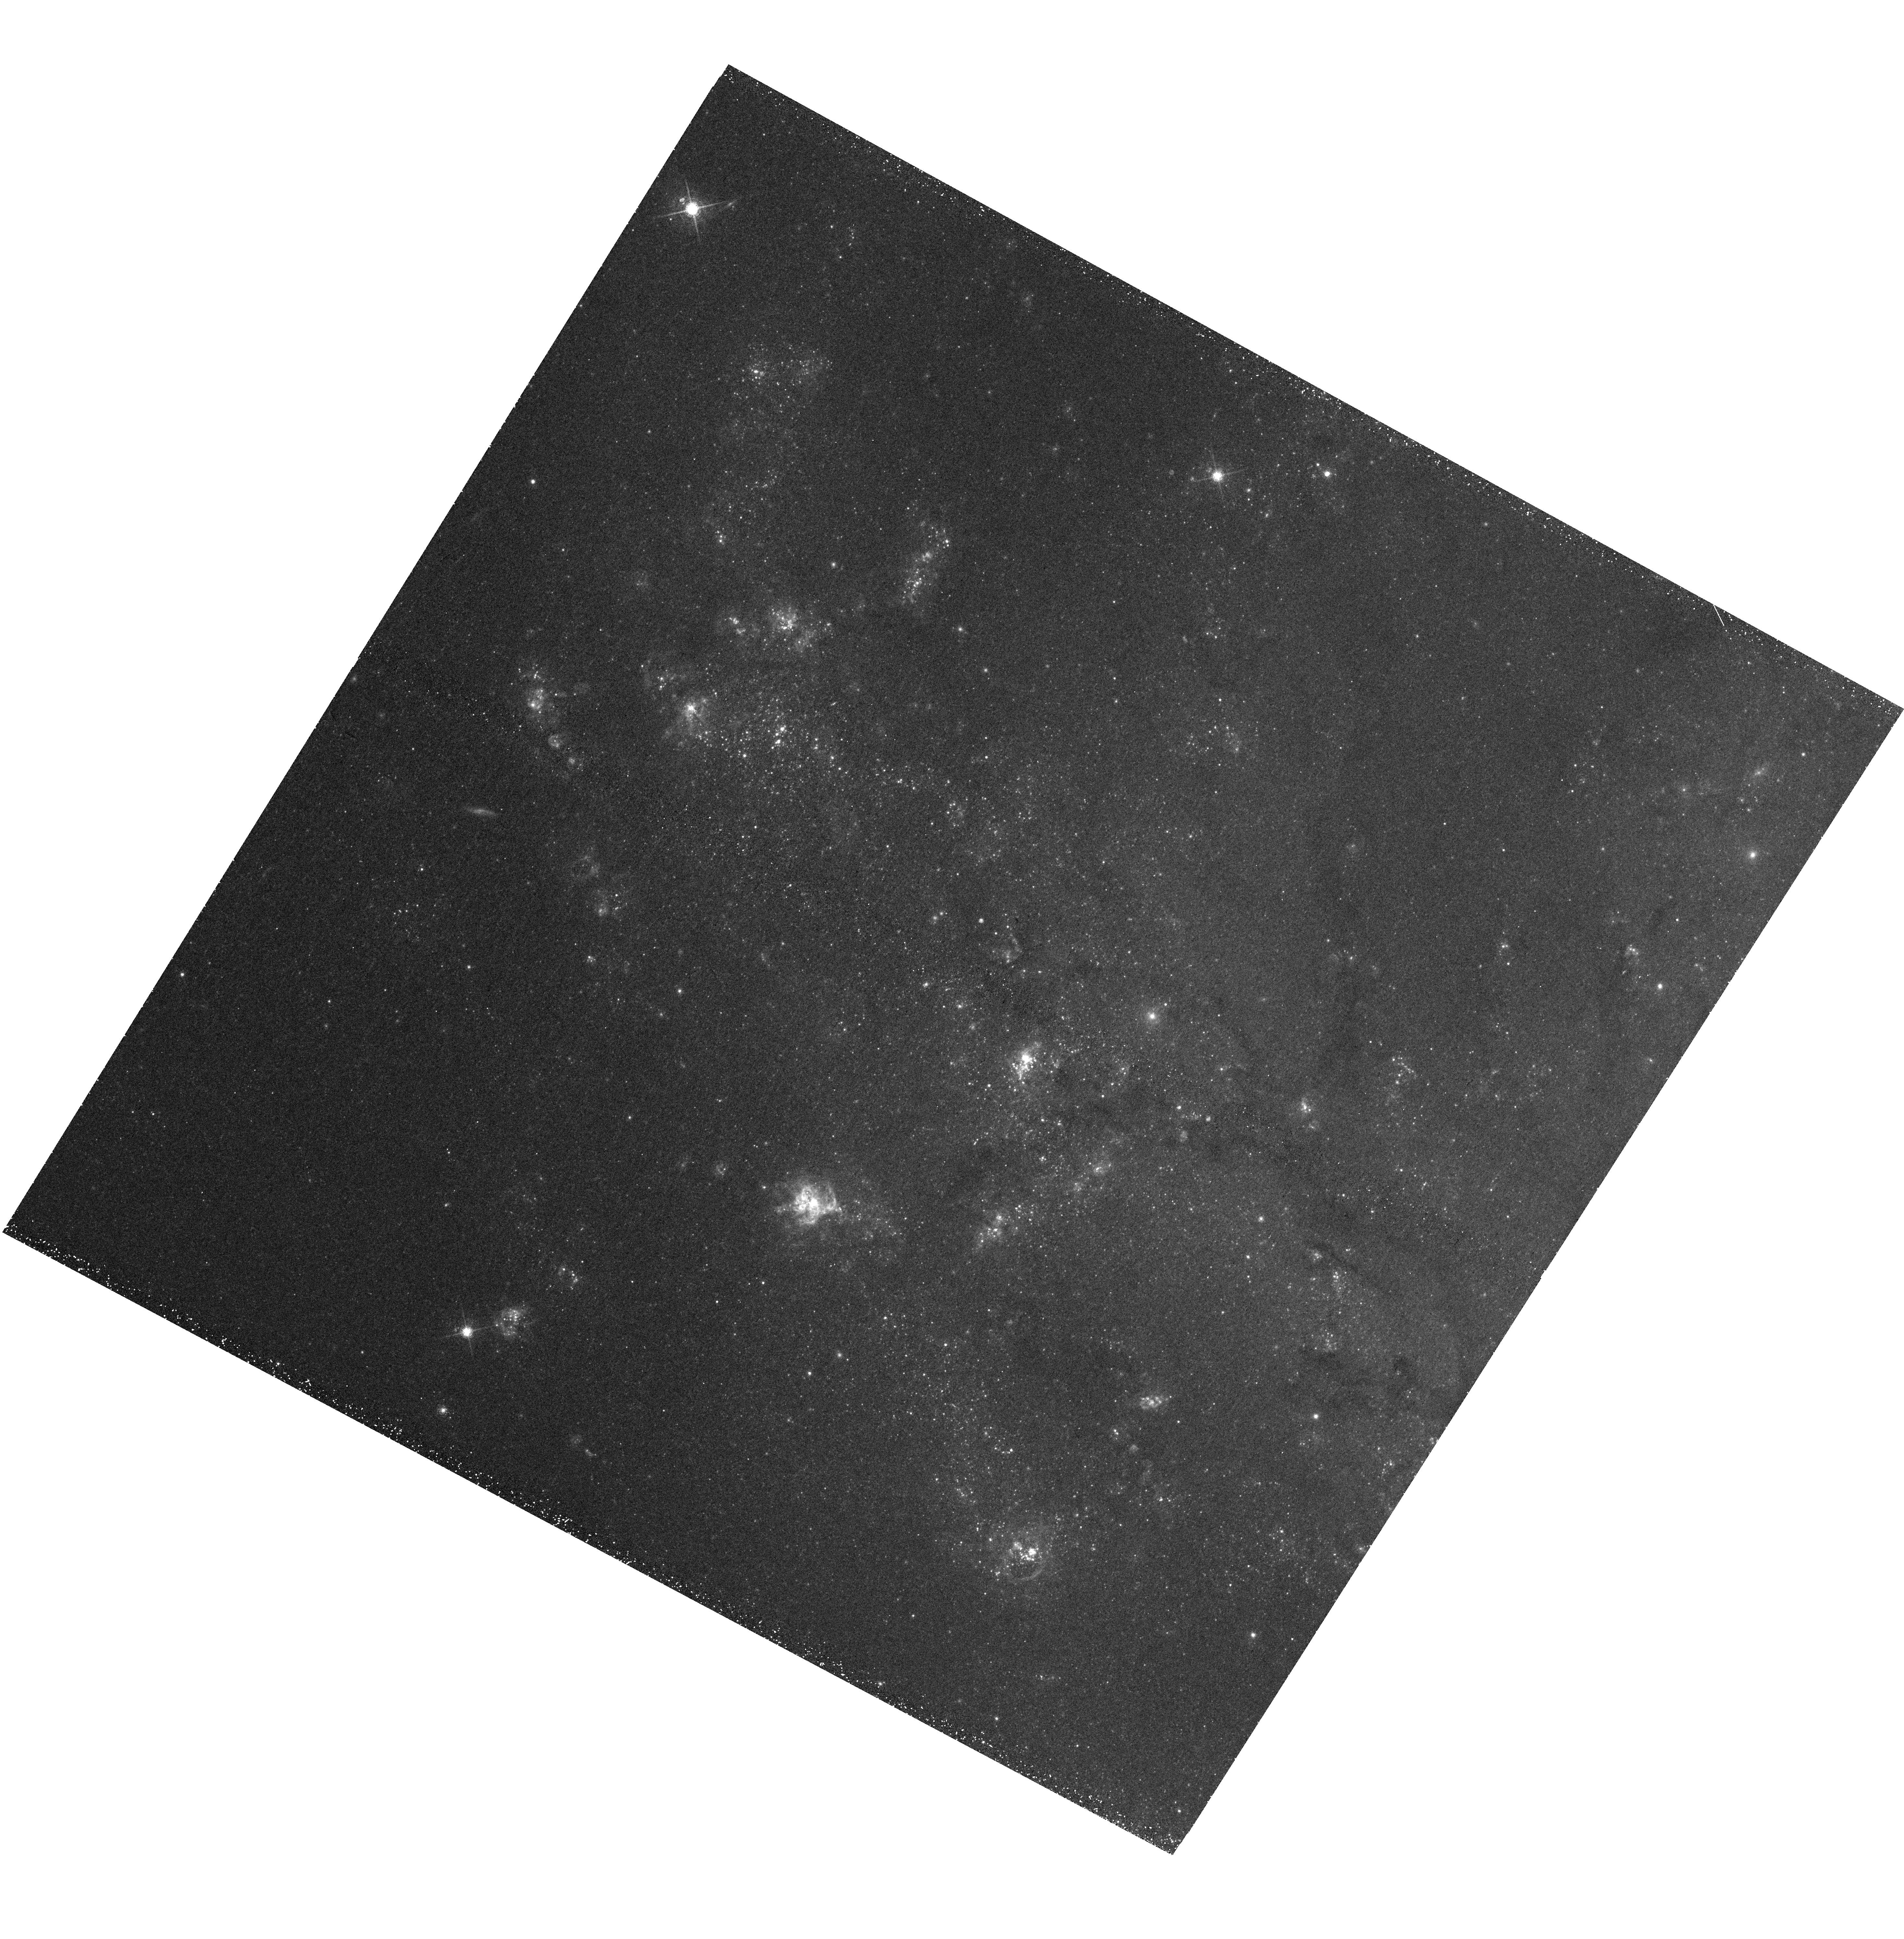
Target: M101-ACS5-NEW. Instrument: WFC3/UVIS. Filter: F673N. Exposure: 43 min. Observation ID: hst_13361_01_wfc3_uvis_f673n_icae01

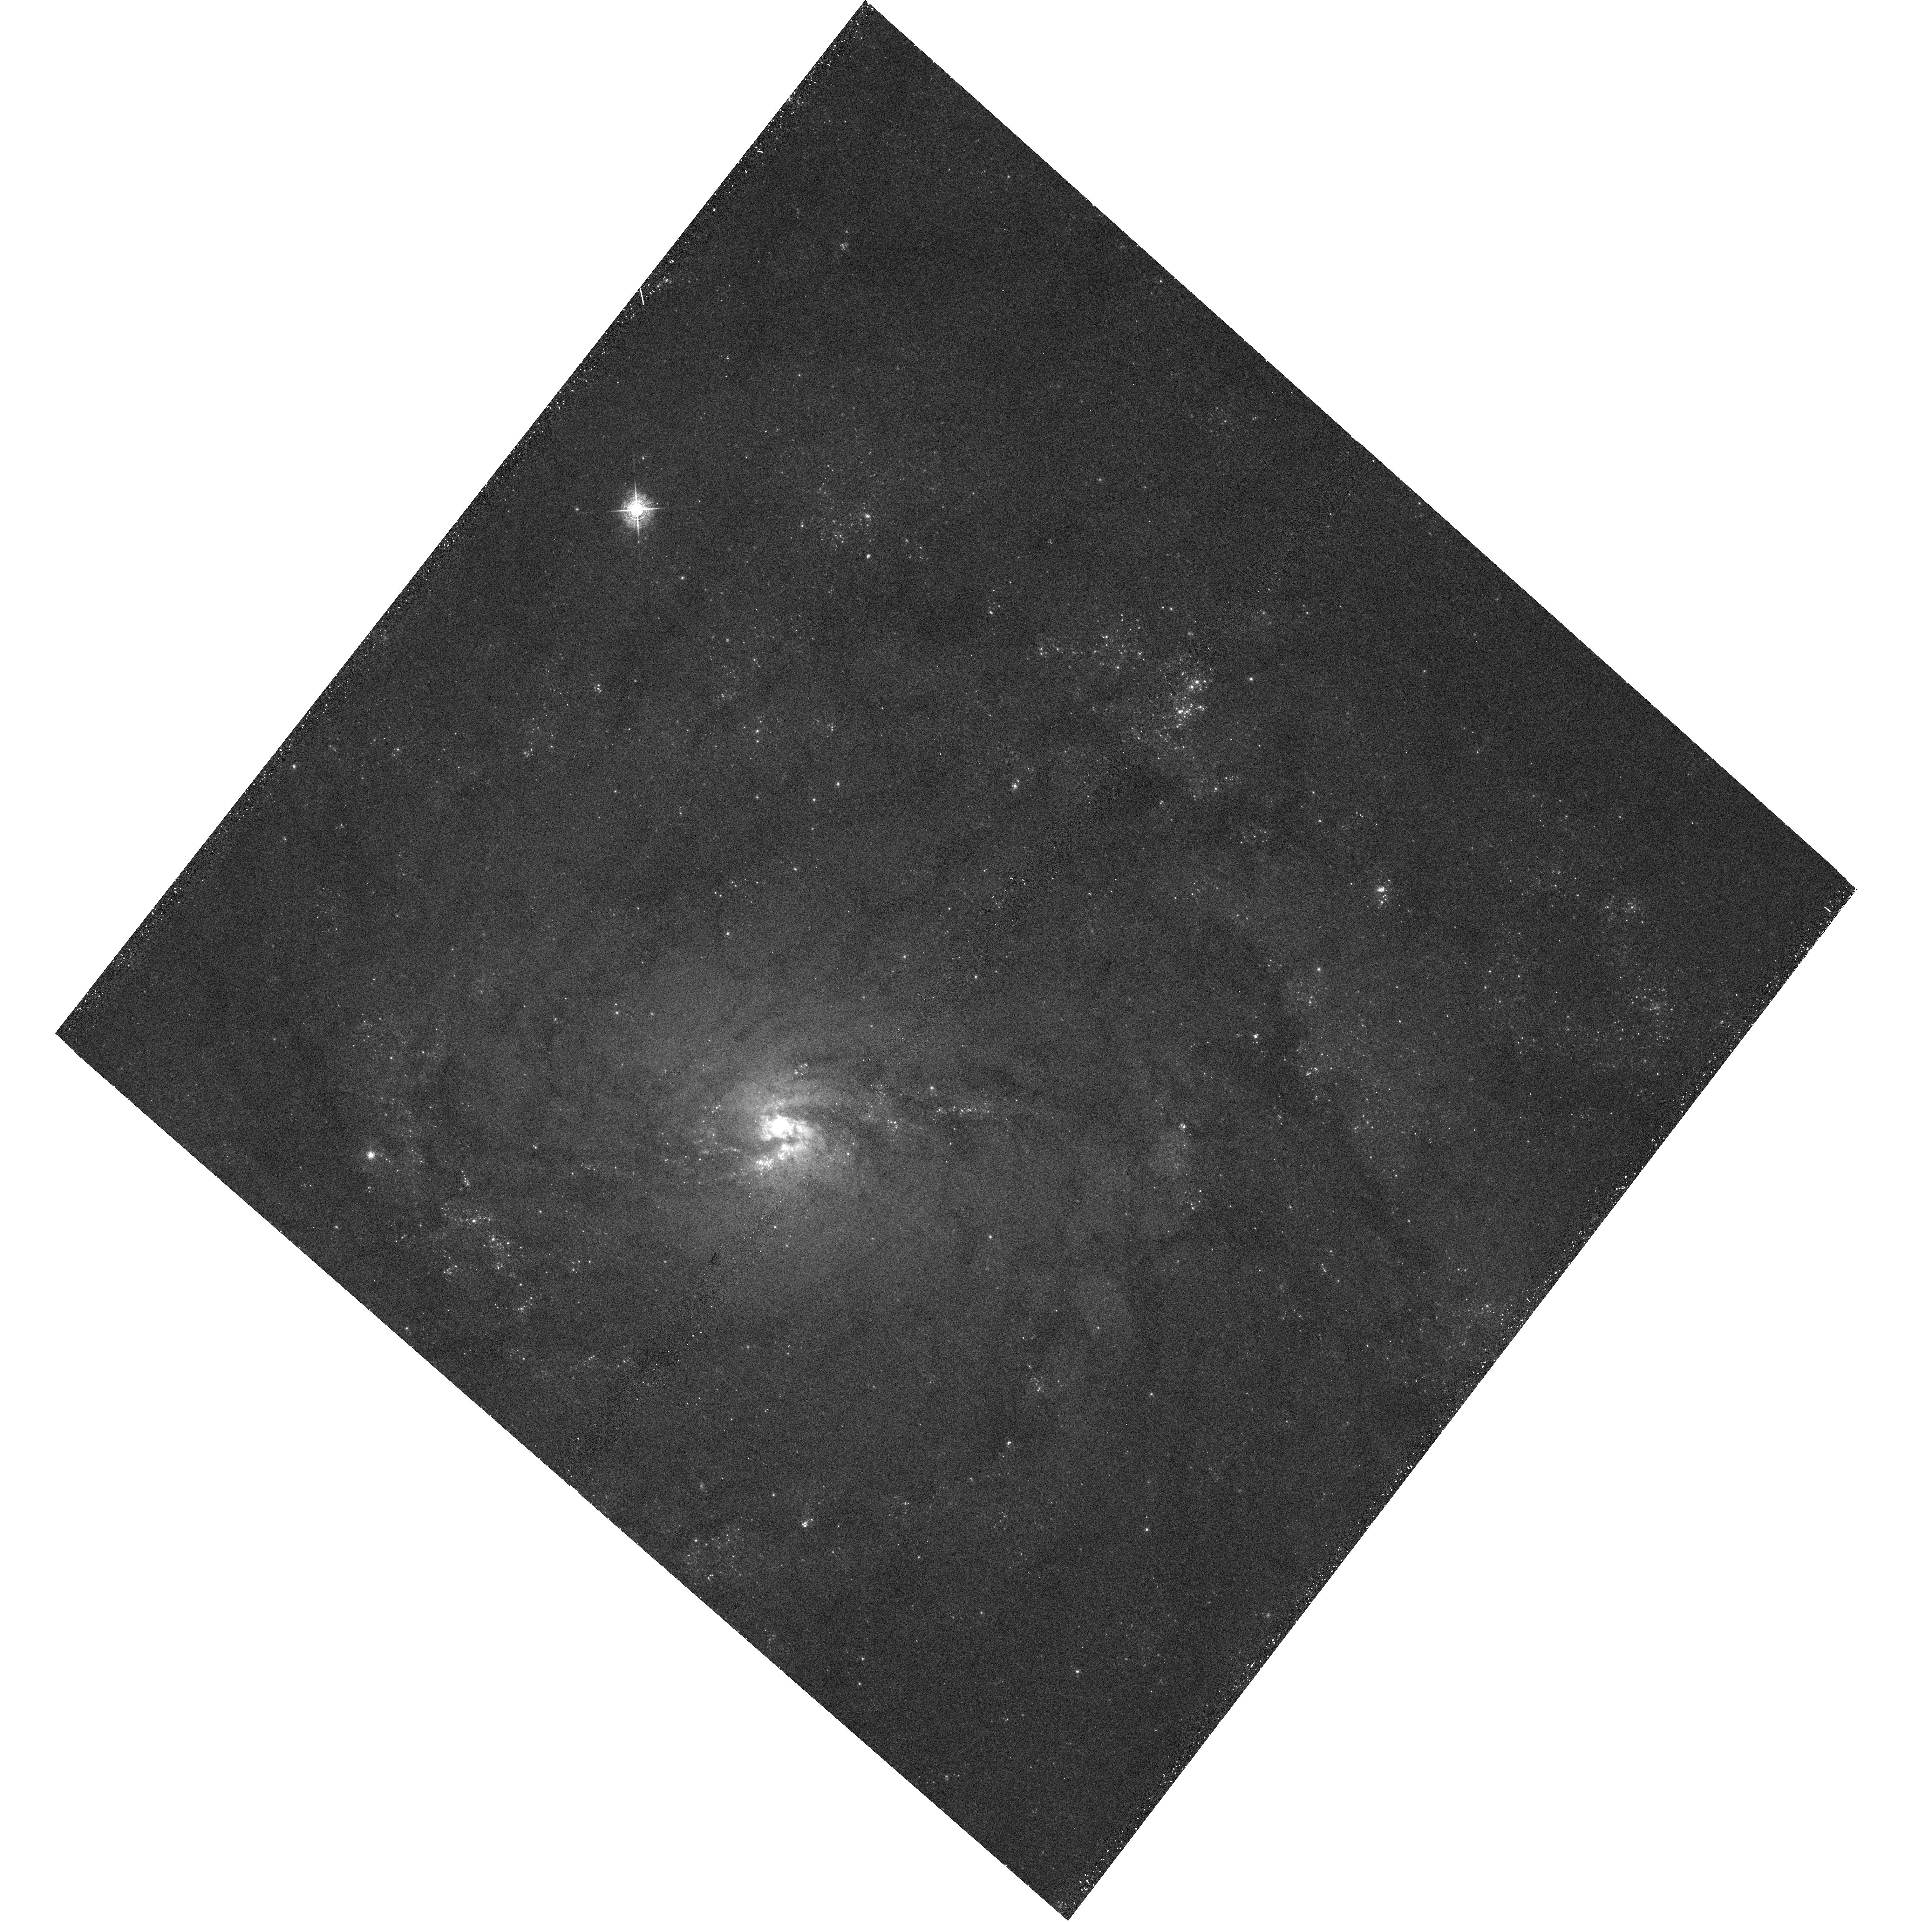
Target: M101-ACS2. Instrument: WFC3/UVIS. Filter: F502N. Exposure: 38 min. Observation ID: hst_13361_03_wfc3_uvis_f502n_icae03

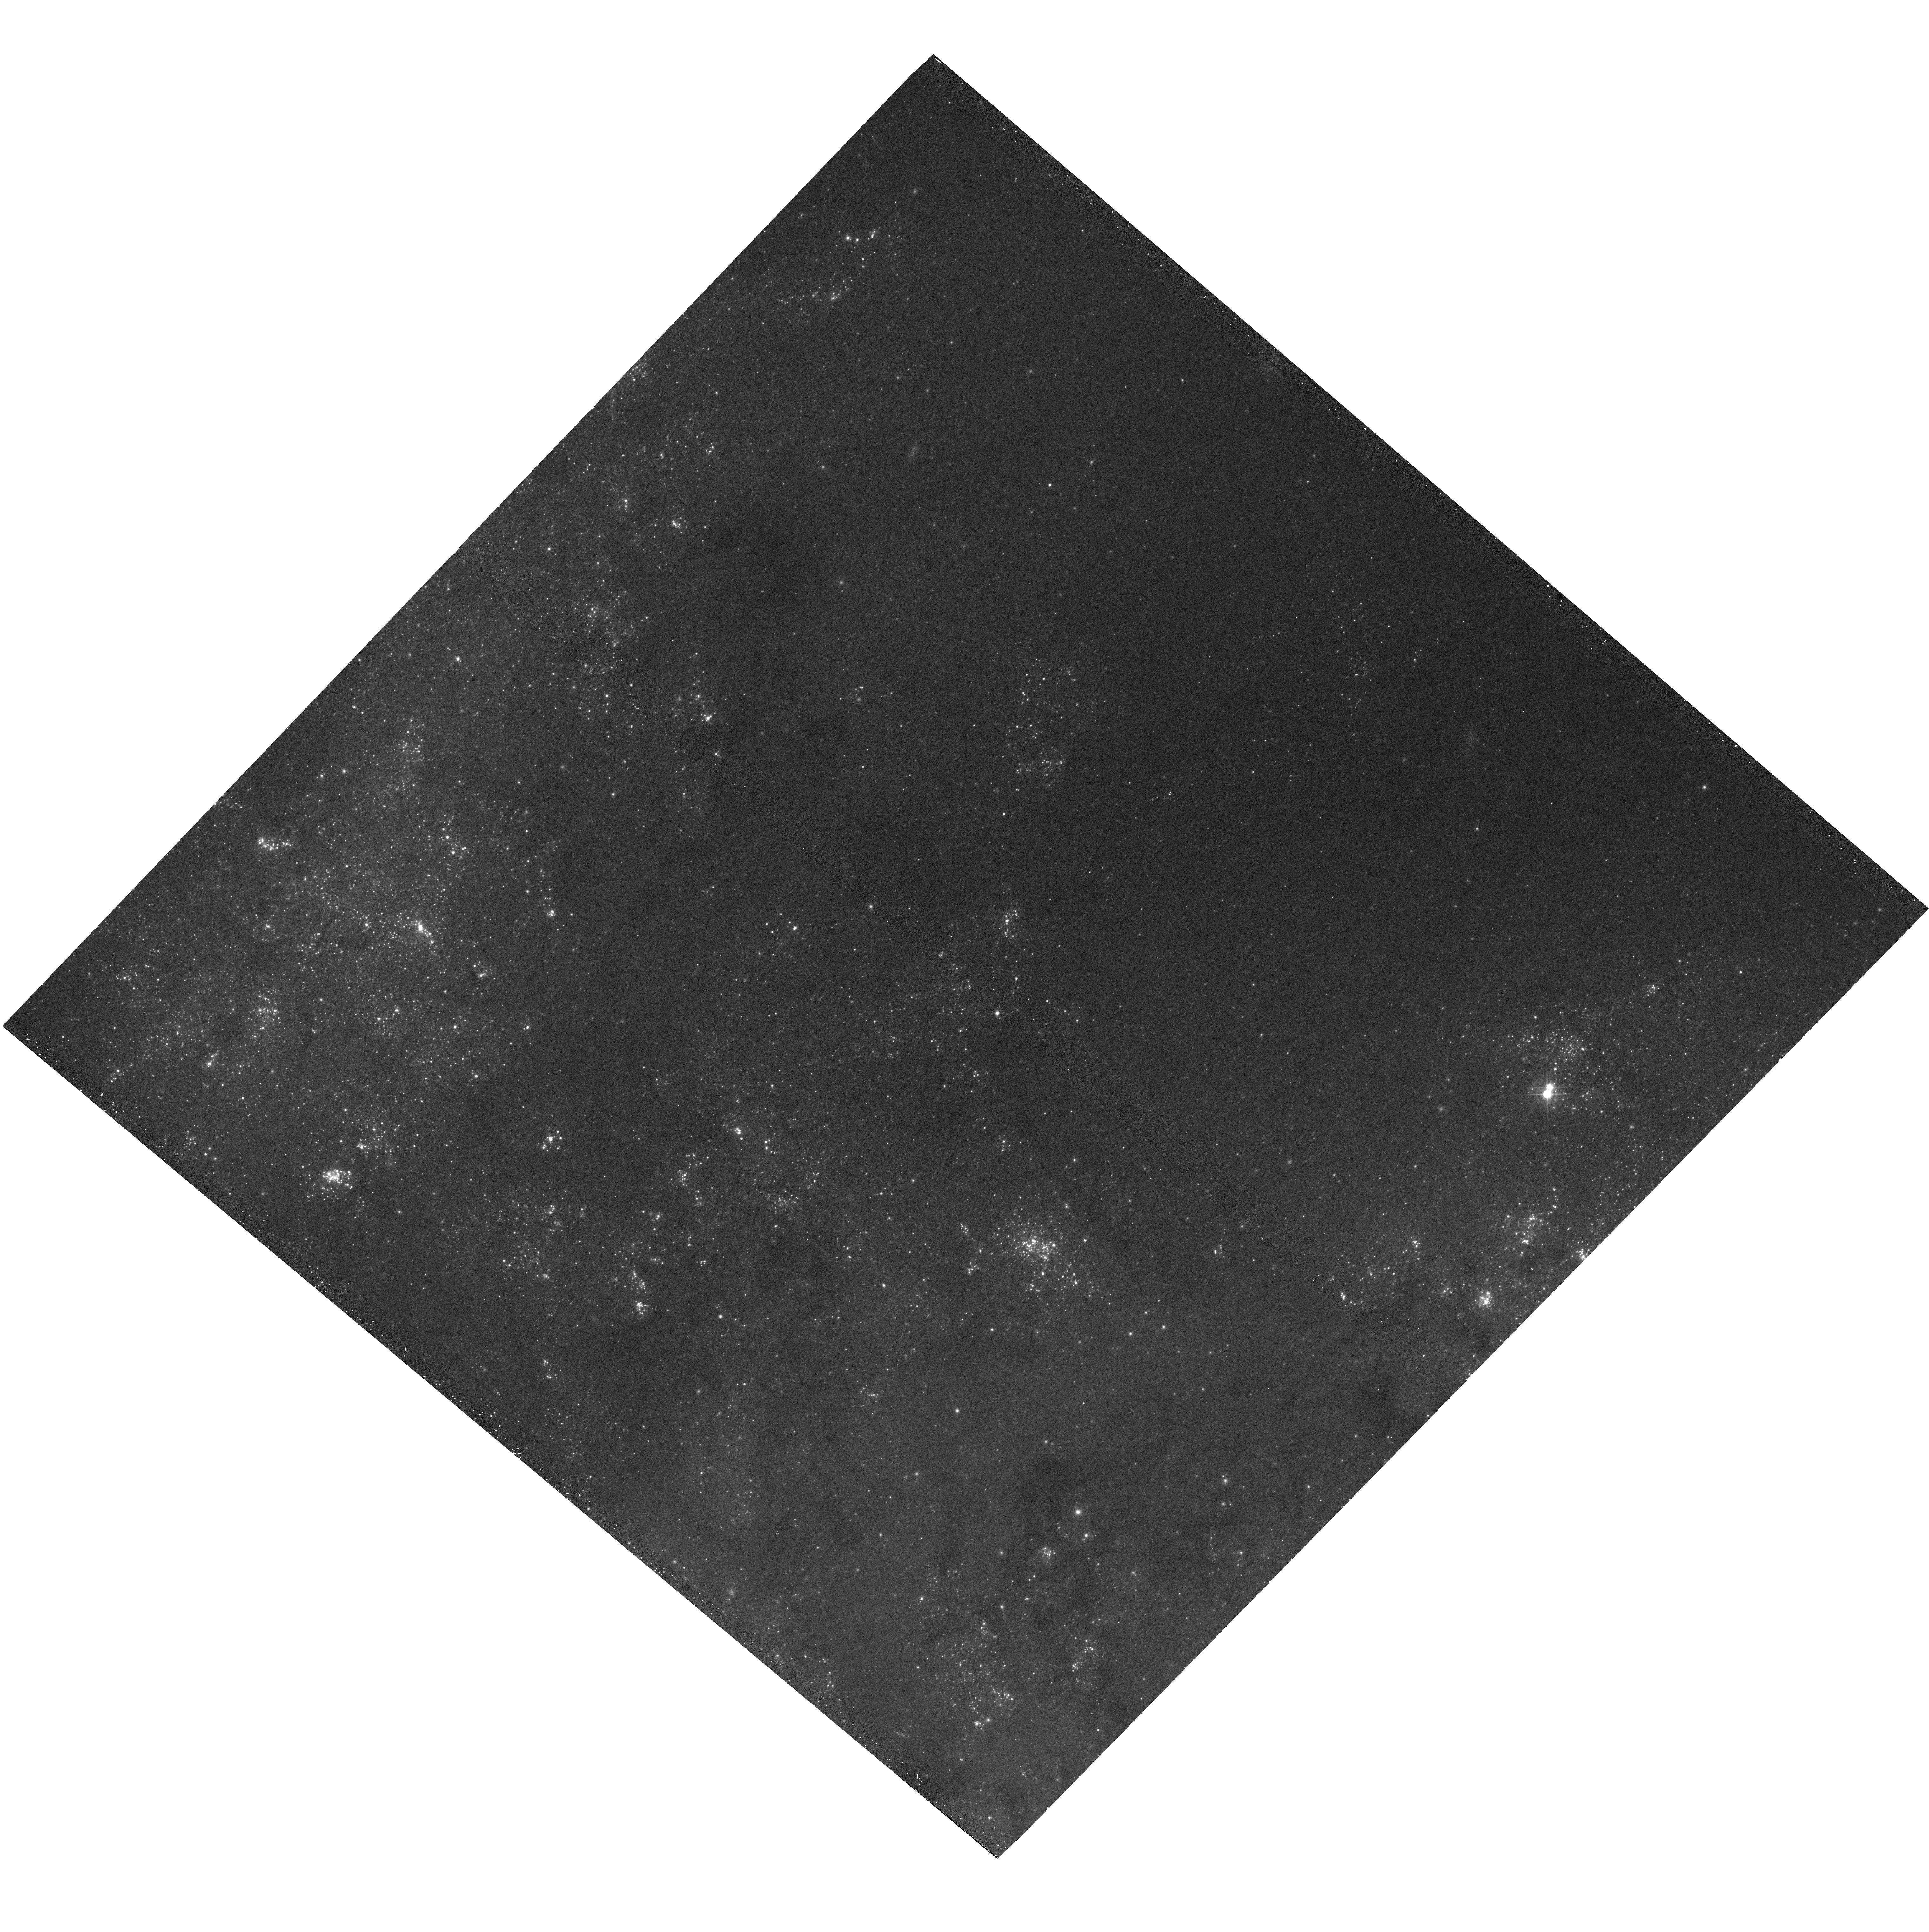
Target: M101-ACS3. Instrument: WFC3/UVIS. Filter: F547M. Exposure: 11 min. Observation ID: hst_13361_04_wfc3_uvis_f547m_icae04

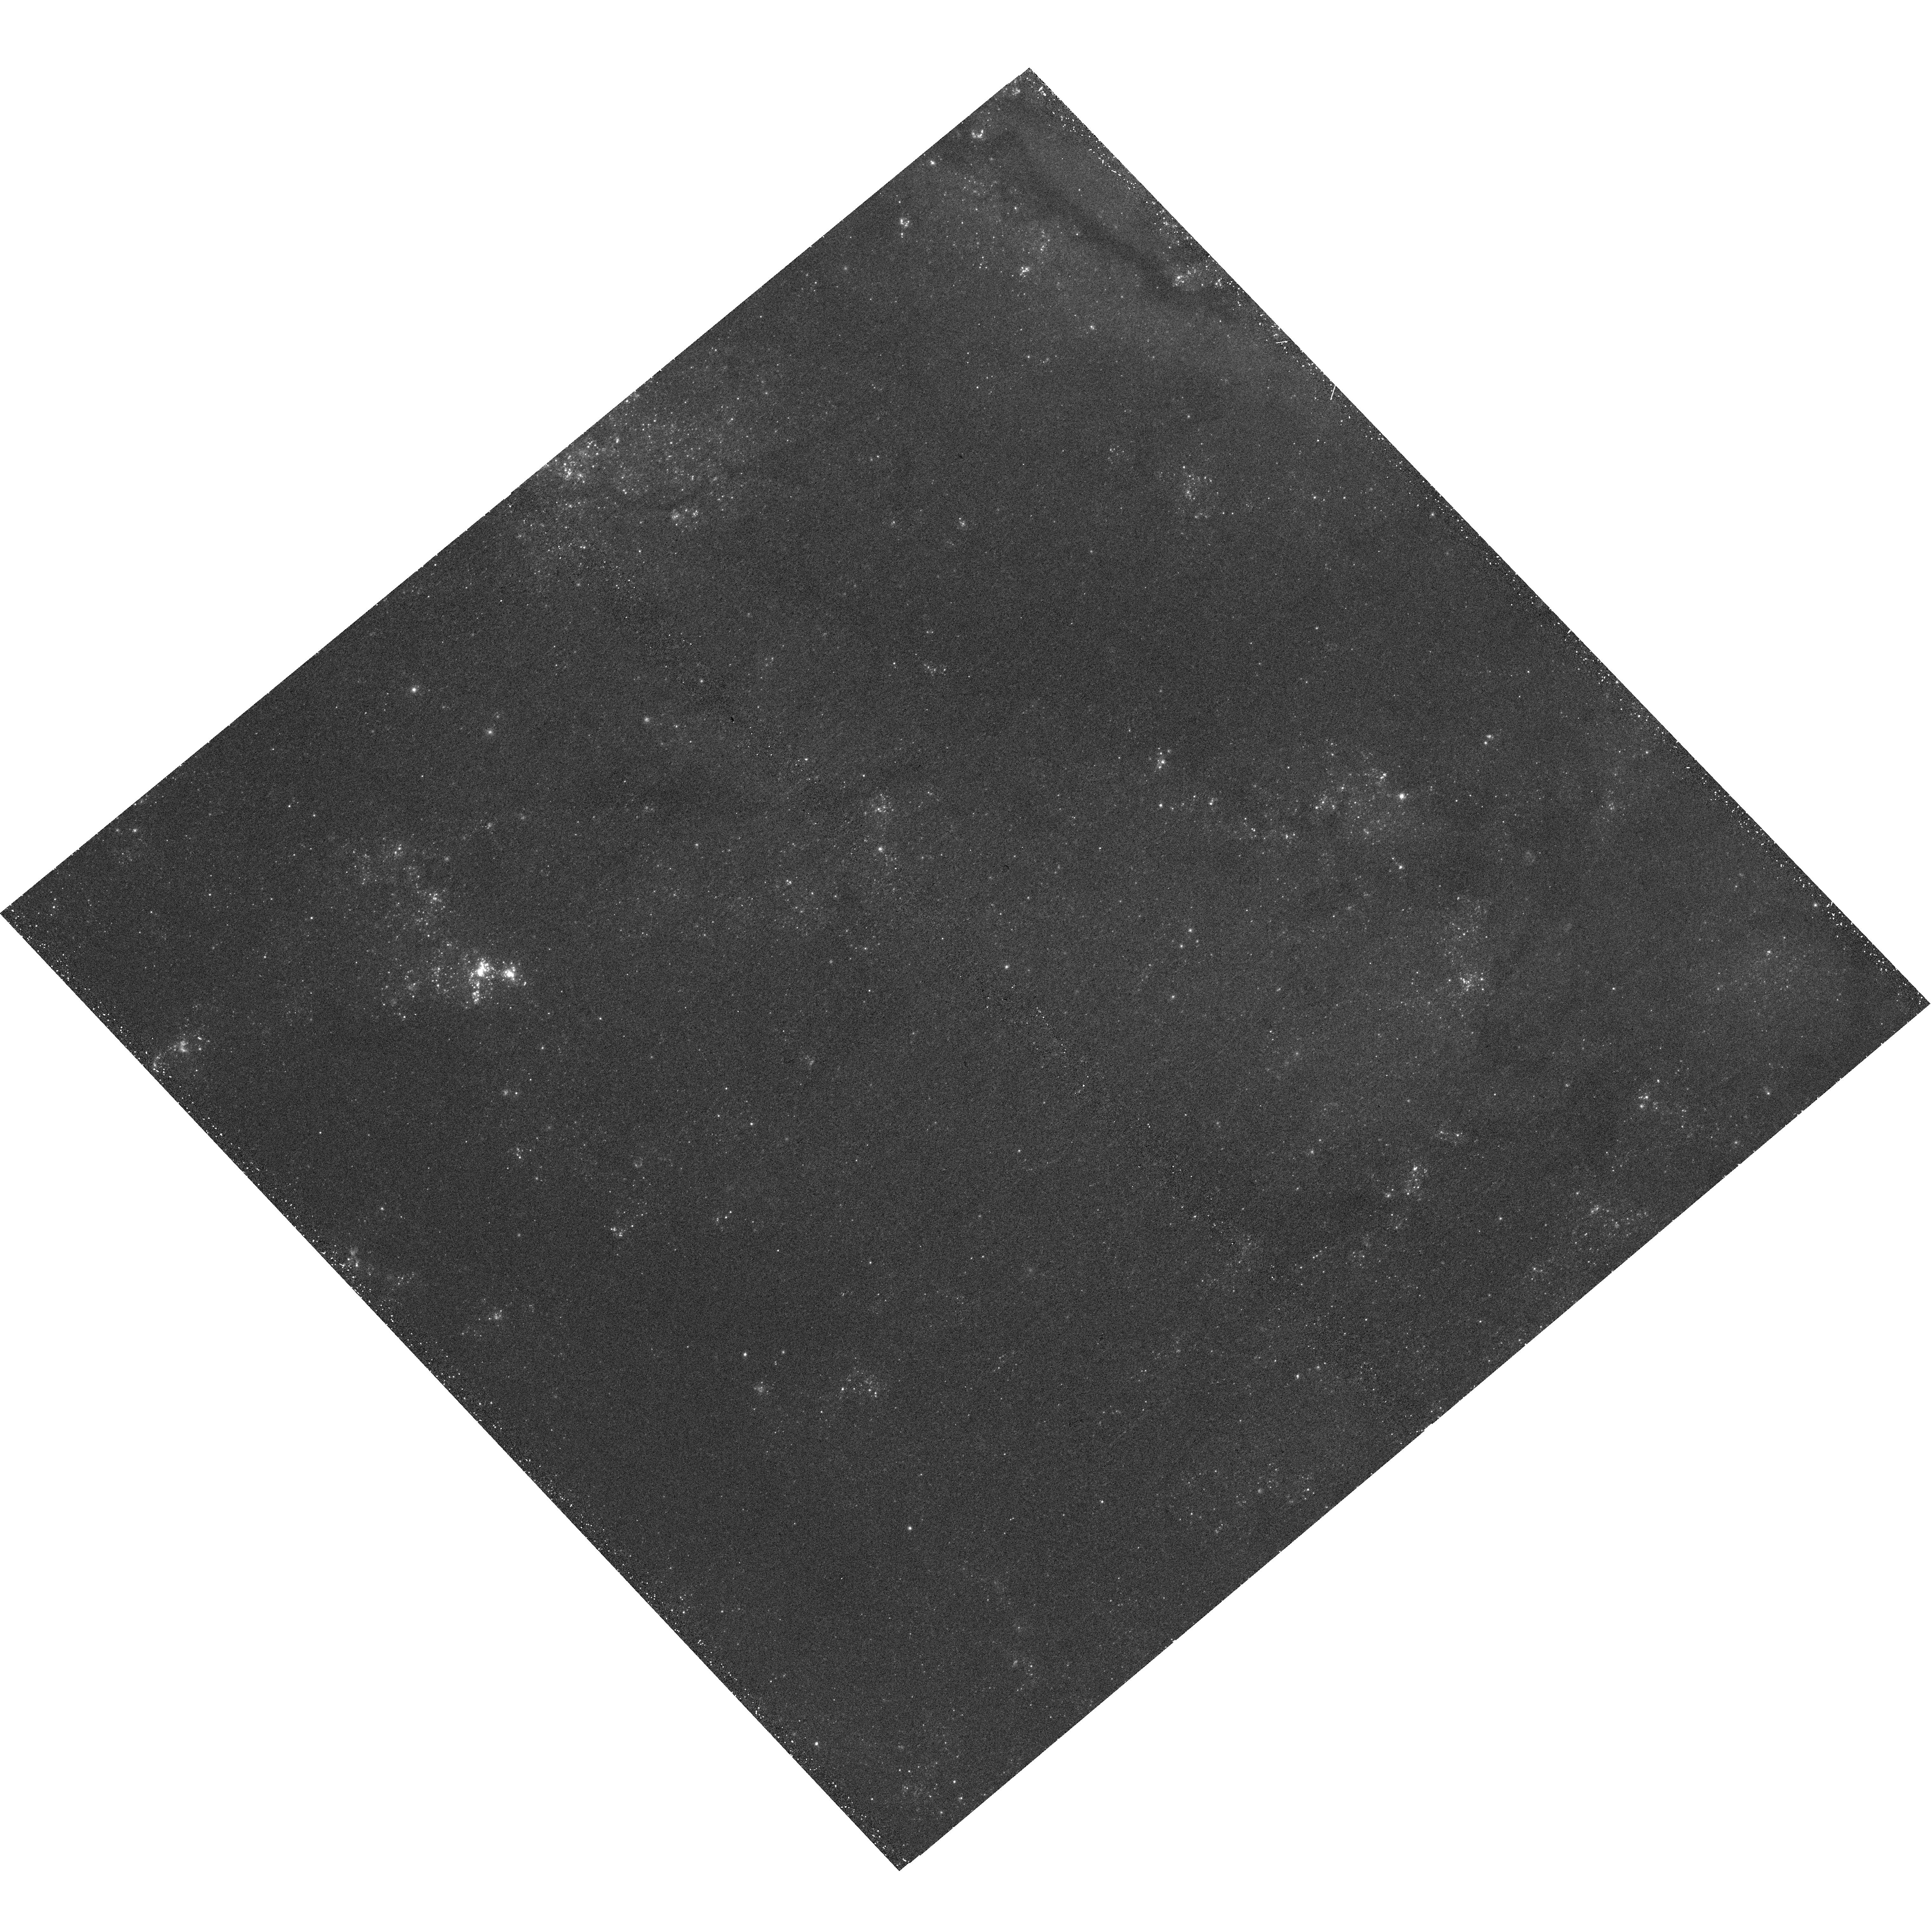
Target: M101-ACS4. Instrument: WFC3/UVIS. Filter: F502N. Exposure: 38 min. Observation ID: hst_13361_05_wfc3_uvis_f502n_icae05

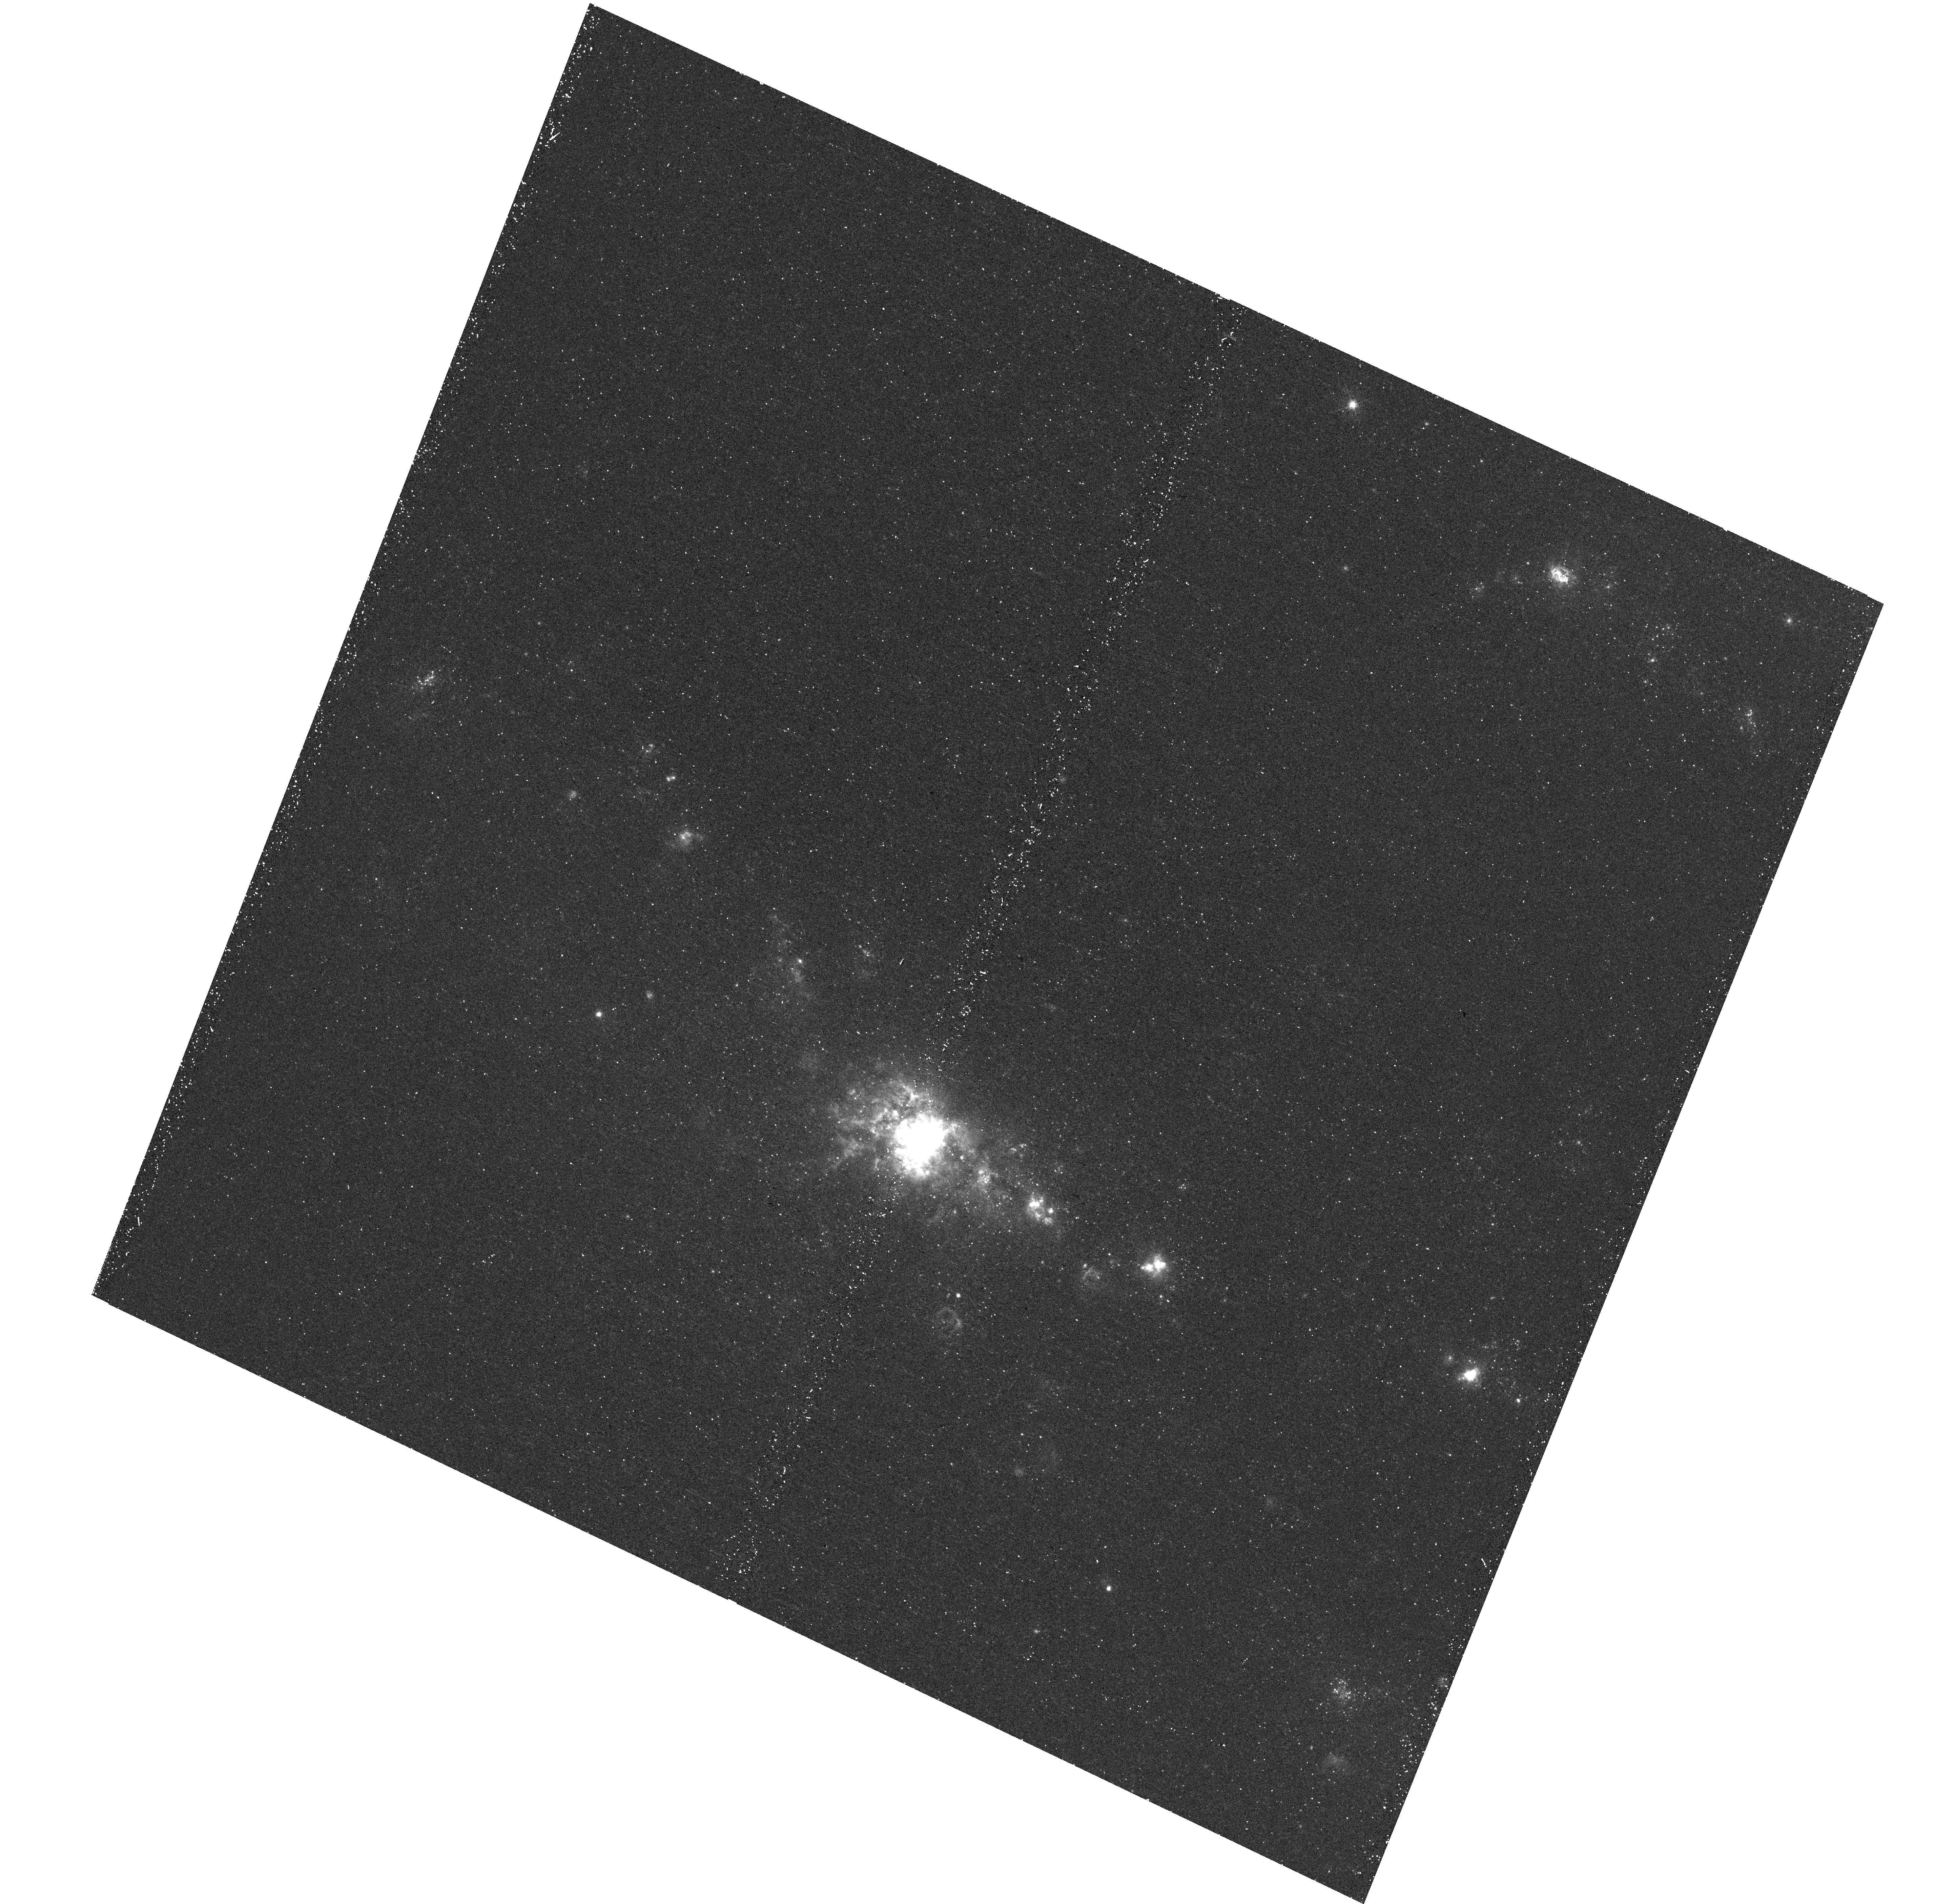
Target: M101-ACS1. Instrument: WFC3/UVIS. Filter: F502N. Exposure: 22 min. Observation ID: hst_13361_02_wfc3_uvis_f502n_icae02

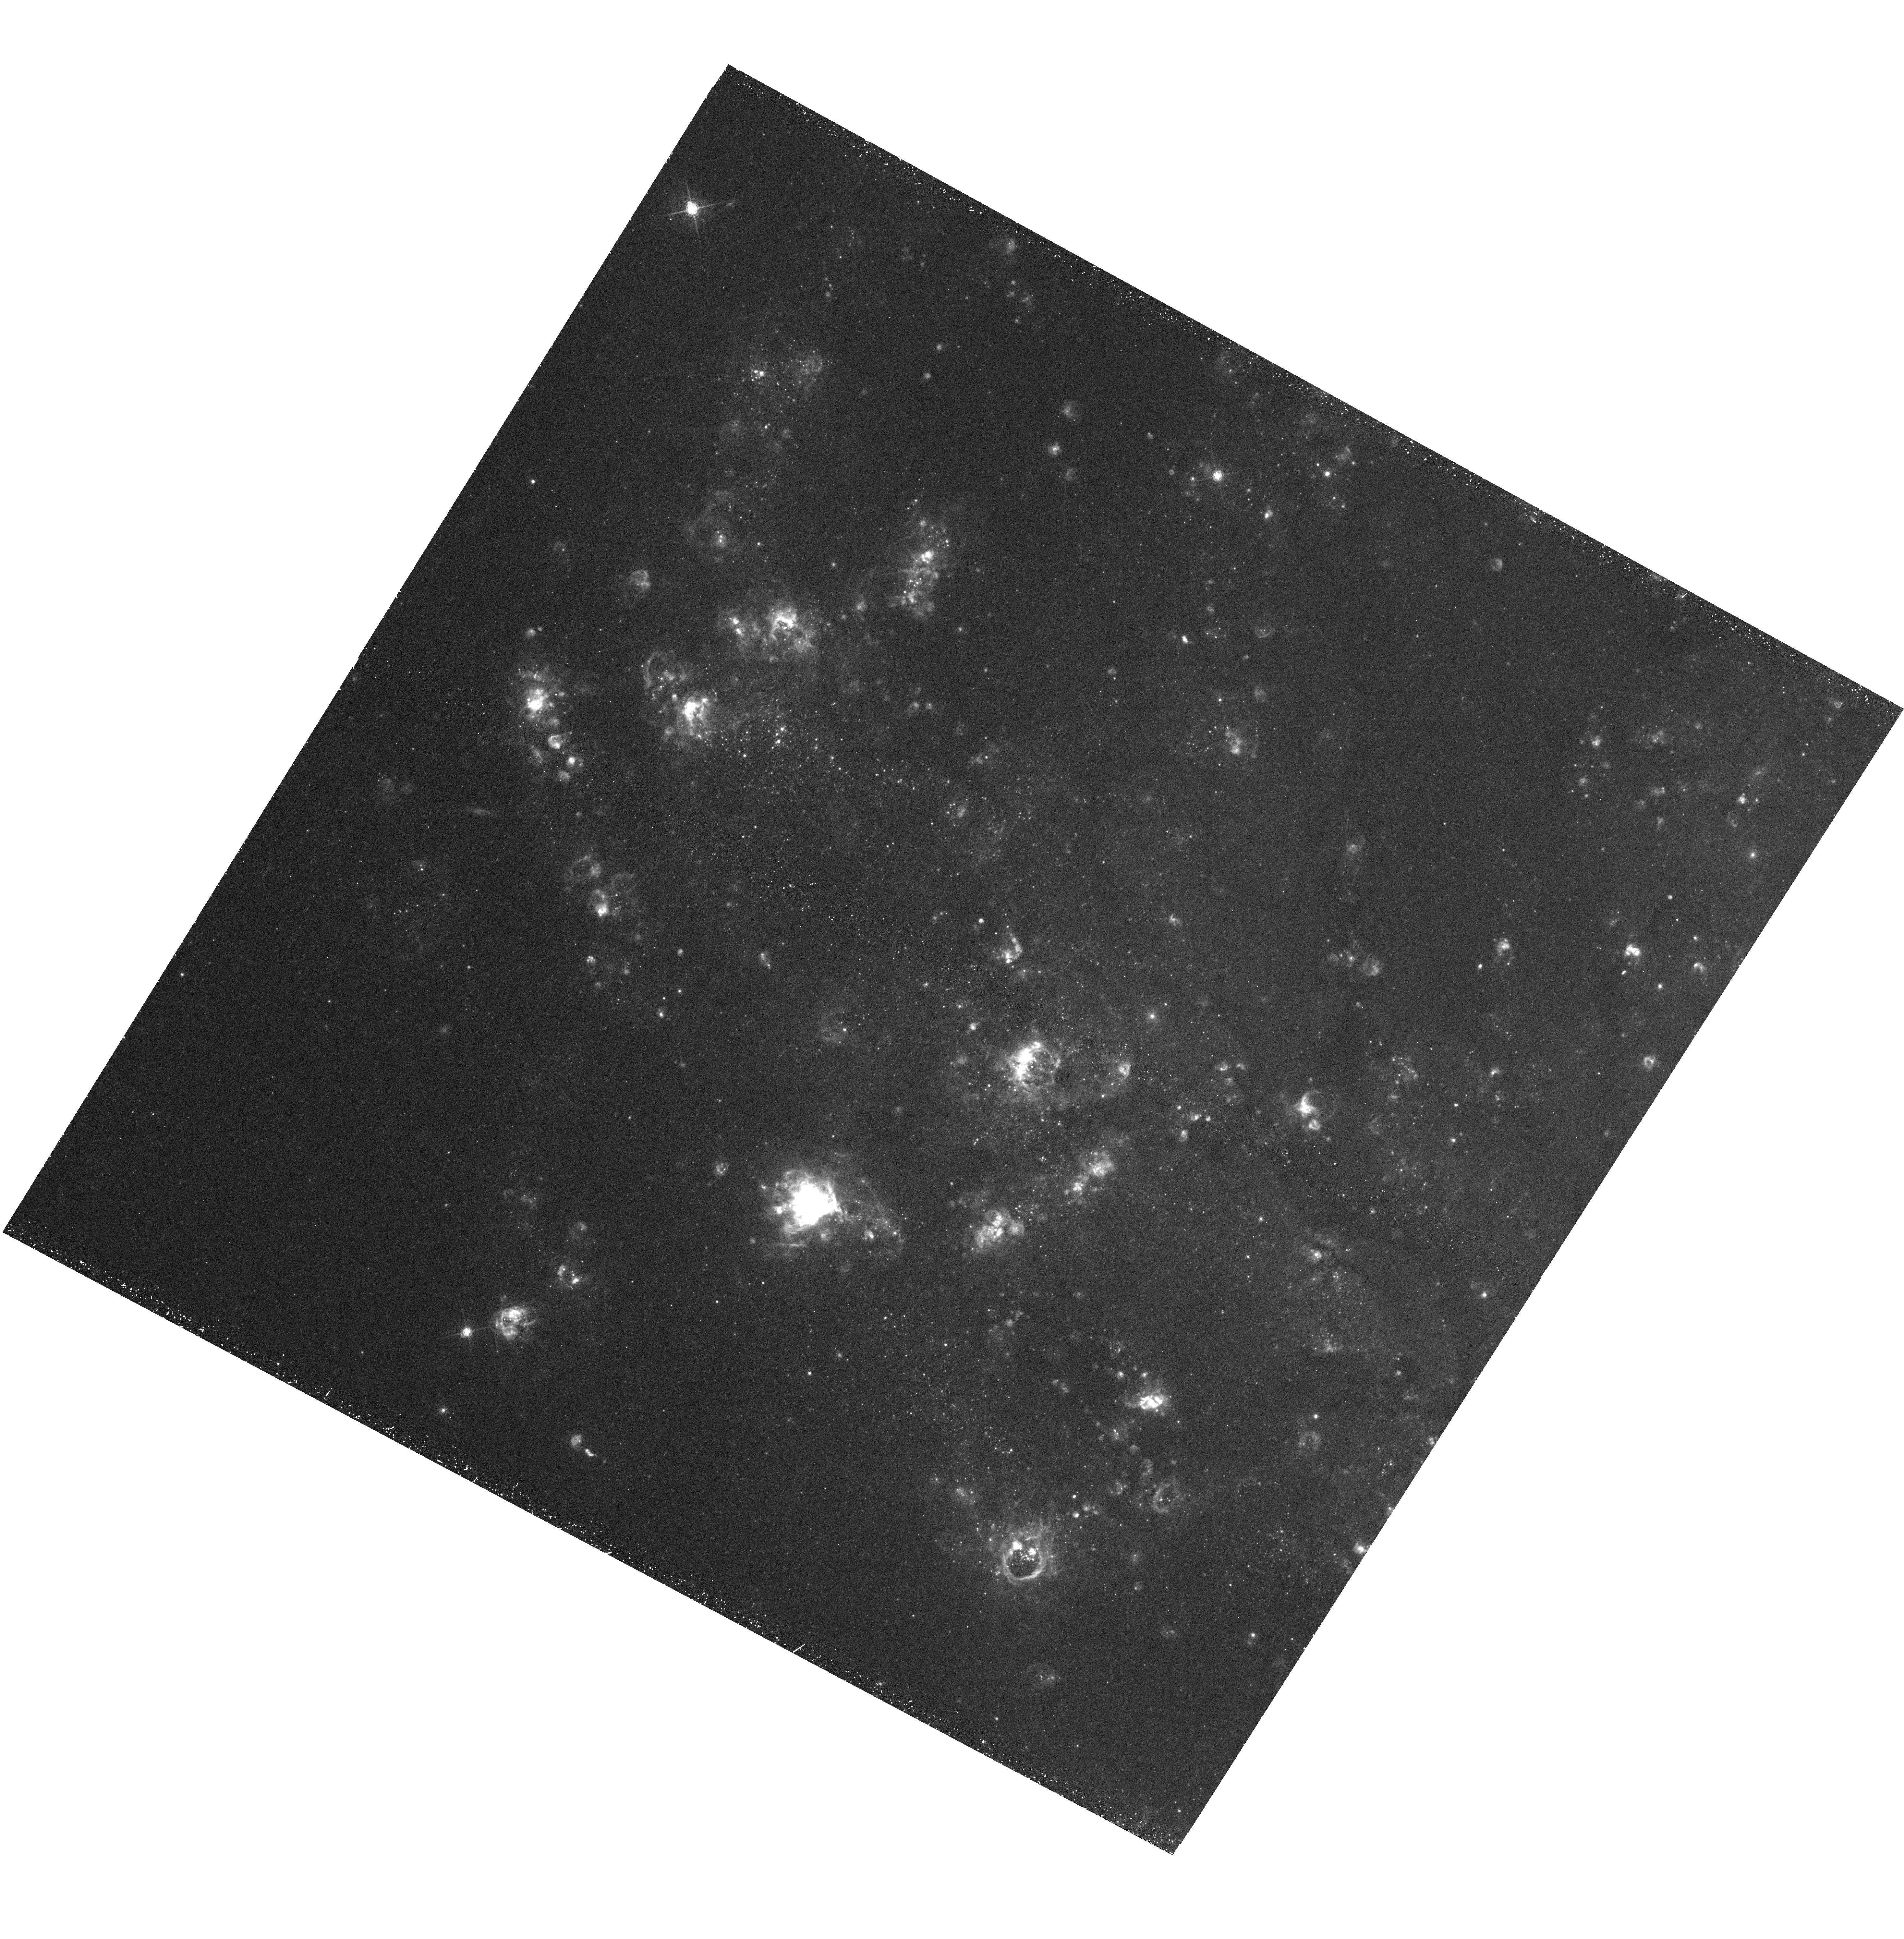
Target: M101-ACS5-NEW. Instrument: WFC3/UVIS. Filter: F657N. Exposure: 36 min. Observation ID: hst_13361_01_wfc3_uvis_f657n_icae01

Discovering and Characterizing the Young Supernova Remnant Population in M101 (PI: Blair, William P.)

Young supernova remnants (SNRs), especially ones like Cas A where heavy elements are still prominent, provide insights into SNe, the stars that produce them, and the galaxies where they reside. Here we propose to leverage and expand on existing Hubble ACS/WFC images of the iconic face-on spiral M101 by obtaining new [O III] data and [S II] images with WFC3 to identify and characterize the SNR population of M101. Deep H-alpha images of M101 already exist for 4 ACS fields, as does an extremely deep (1 Ms Chandra) X-ray study--important since many SNRs, including ALL of the known ejecta-dominated ones, are strong X-ray sources. While existing data have enabled exploration of SNRs previously identified from the ground, they do not allow identifications of new (and especially young) SNRs. We propose to observe these fields in [O III] (strongest line in ejecta-dominated SNRs) and [S II] (to provide the [S II]/H-alpha ratio diagnostic to distinguish SNRs from photoionized nebulae), plus adding one new field in these lines plus H-alpha. For a modest time investment, all the optical and X-ray diagnostics will be in hand to explore what we expect to be a rich population of young SNRs in the complex inner regions of the galaxy where HST resolution is most needed. Furthermore, ACS images in BVI also exist for these fields, so we will use CMD fitting to constrain the progenitor masses for many of these as we did for the SN 1957D remnant in M83. We will compare to other galaxies, especially M83 where the young SNRs appear to have evolved quickly beyond the ejecta-dominated stage. M101 and M83 differ in mean abundances and star formation rate areal density, providing contrasting conditions.